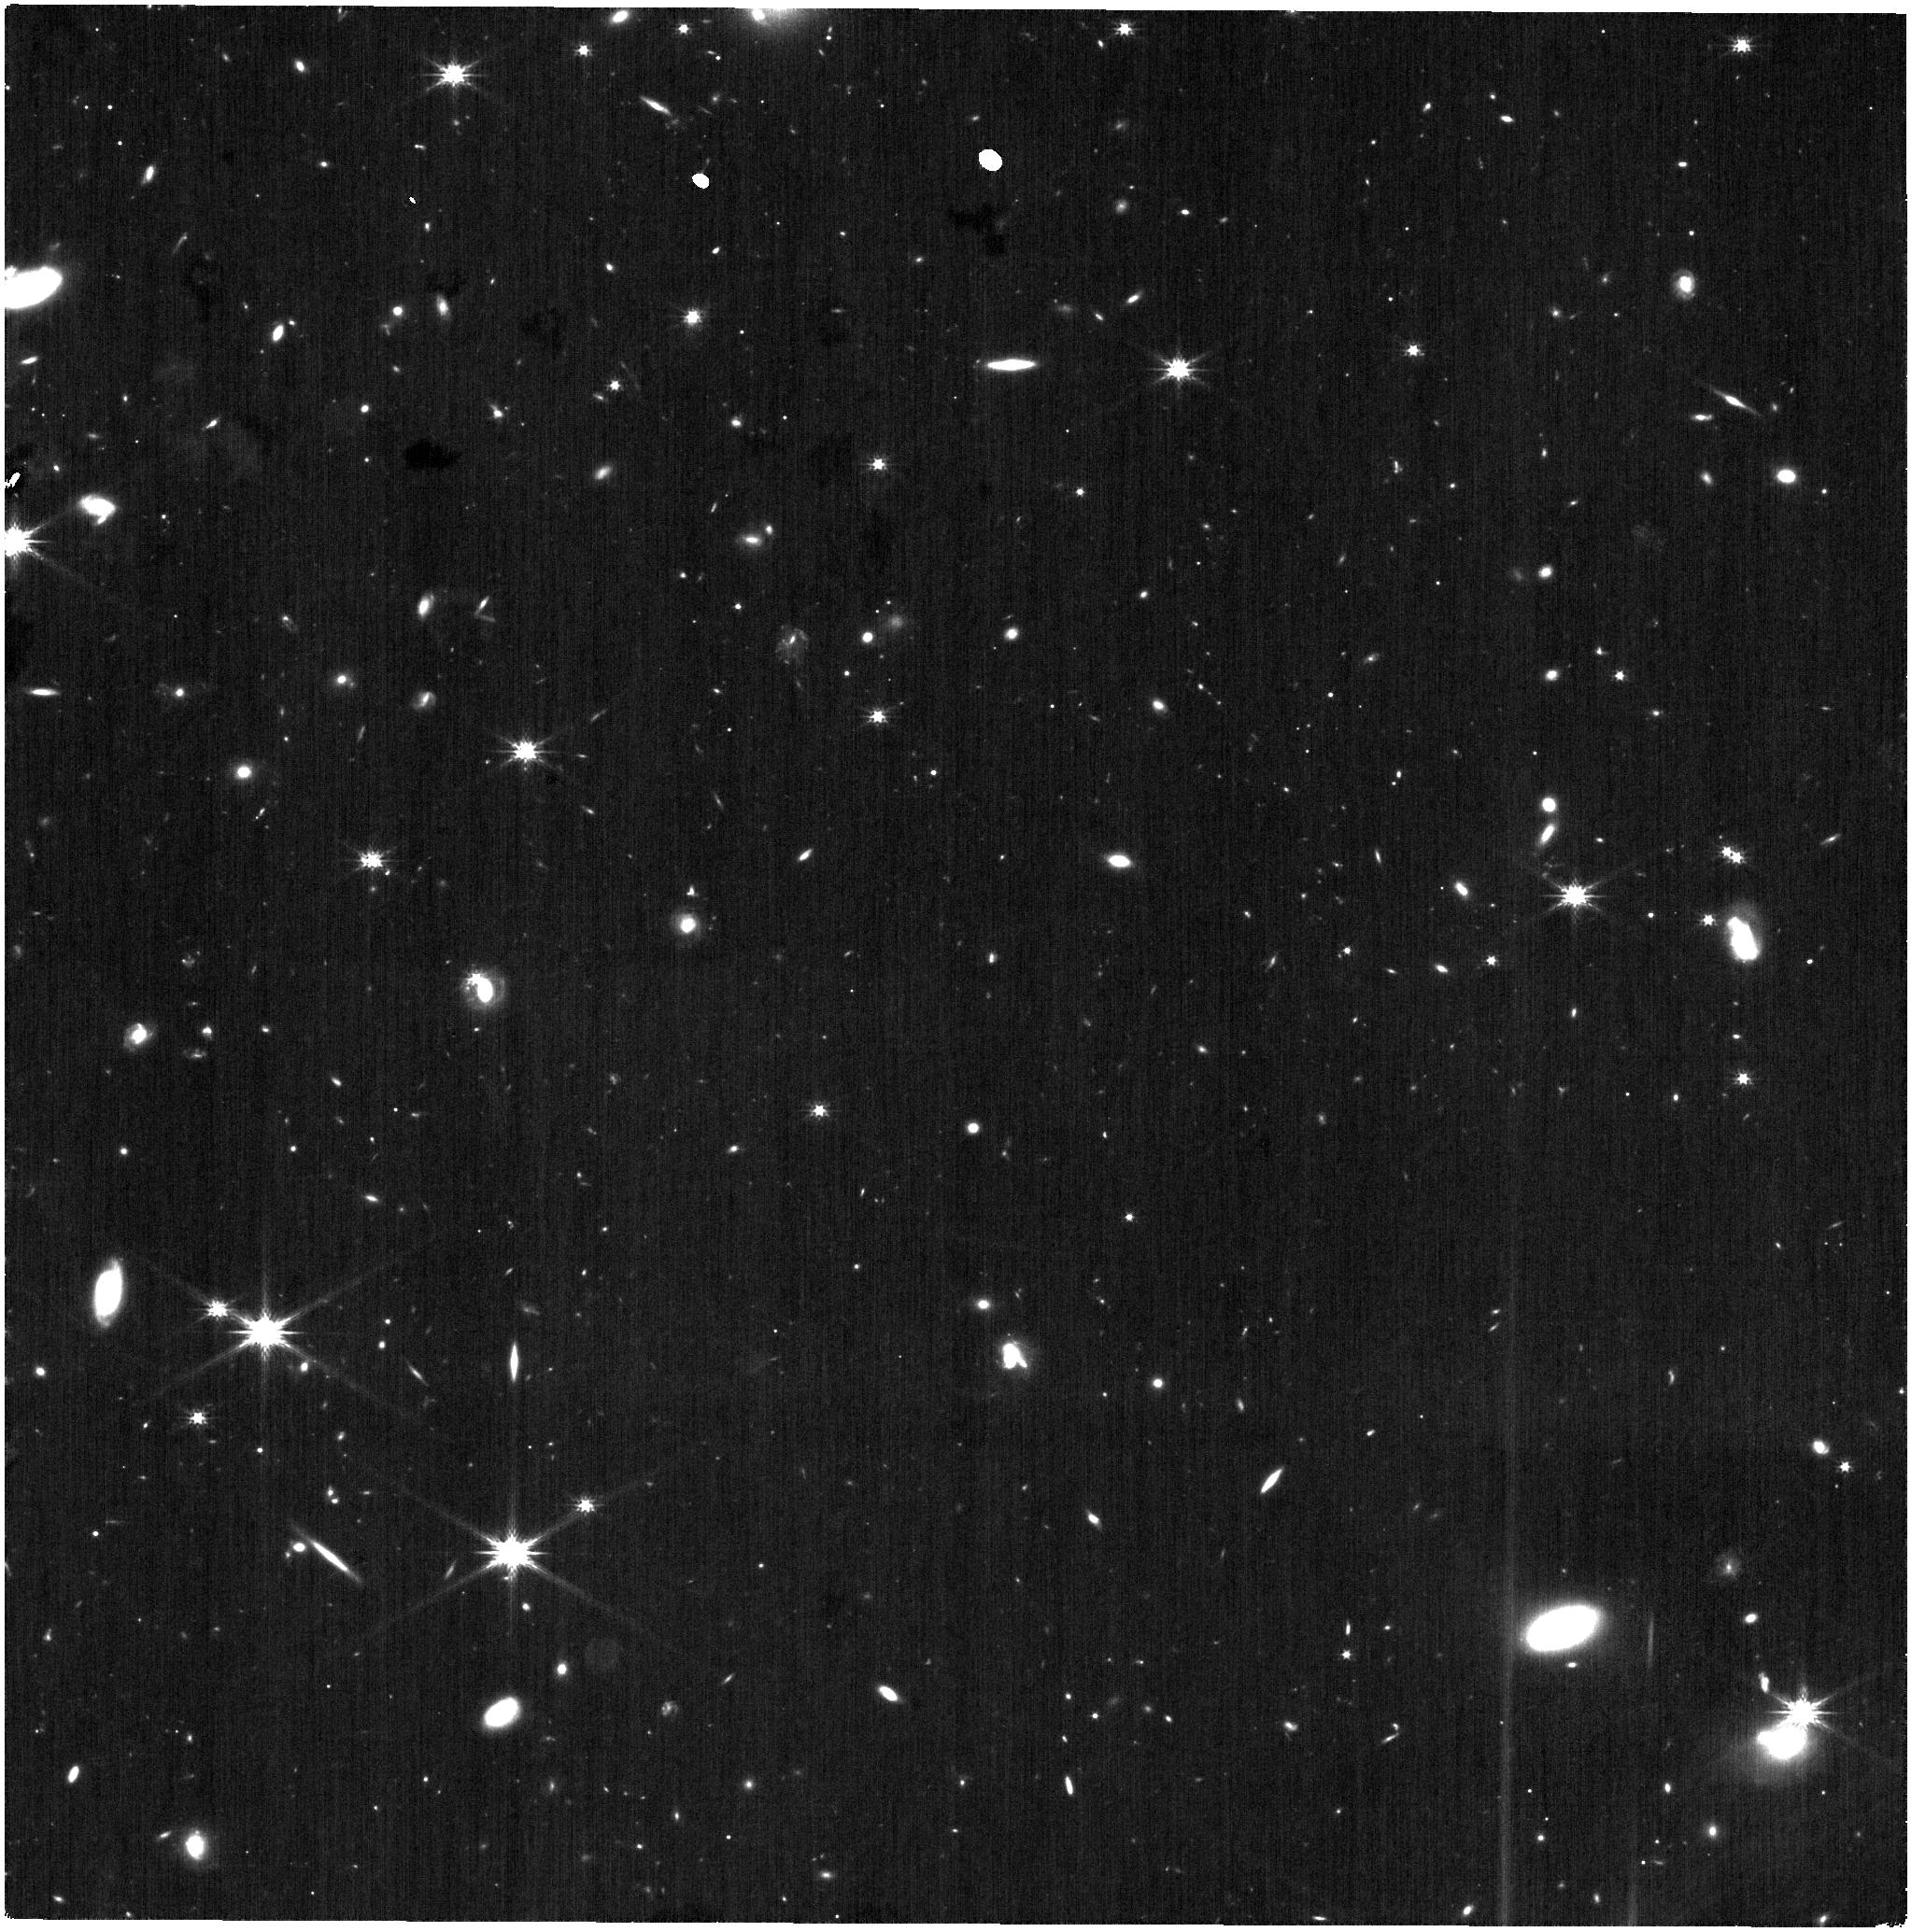
Target: ANDROMEDA-III
Instrument: NIRISS
Filter: CLEAR+F200W
Exposure: 21 min
Observation ID: jw01305-o052_t002_niriss_clear-f200w

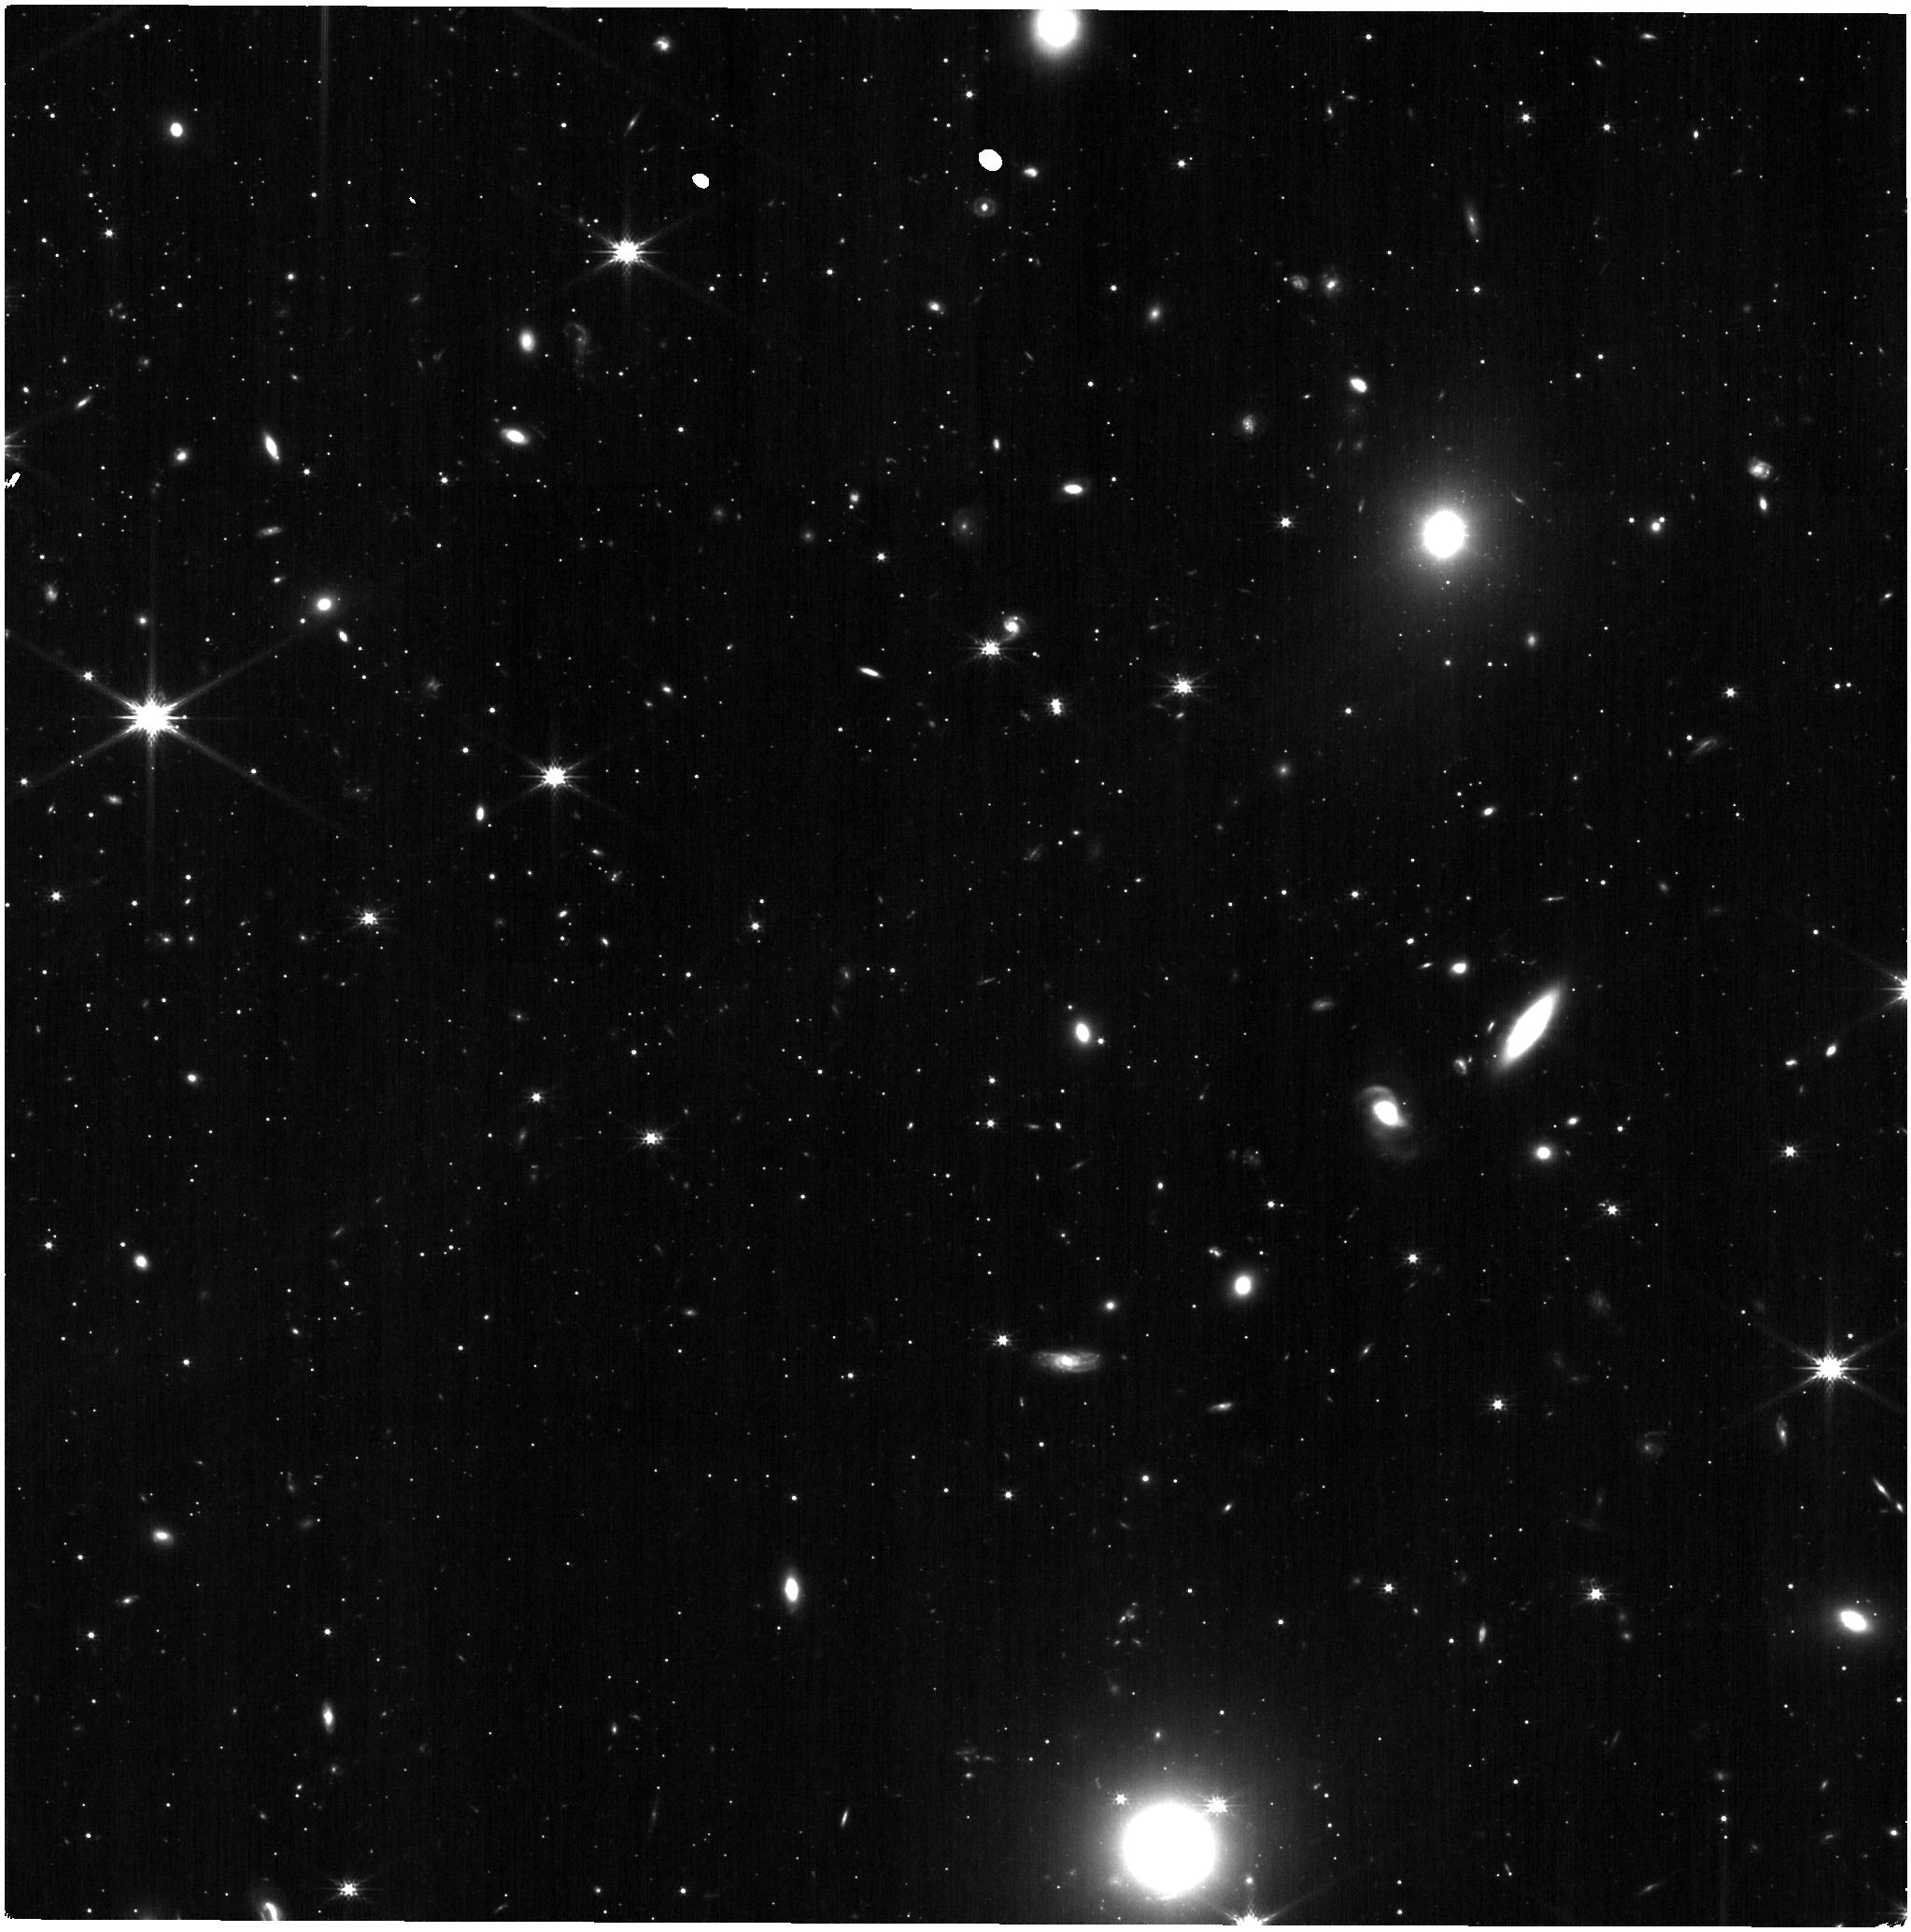
Target: ANDROMEDA-I
Instrument: NIRISS
Filter: CLEAR+F200W
Exposure: 21 min
Observation ID: jw01305-o001_t001_niriss_clear-f200w

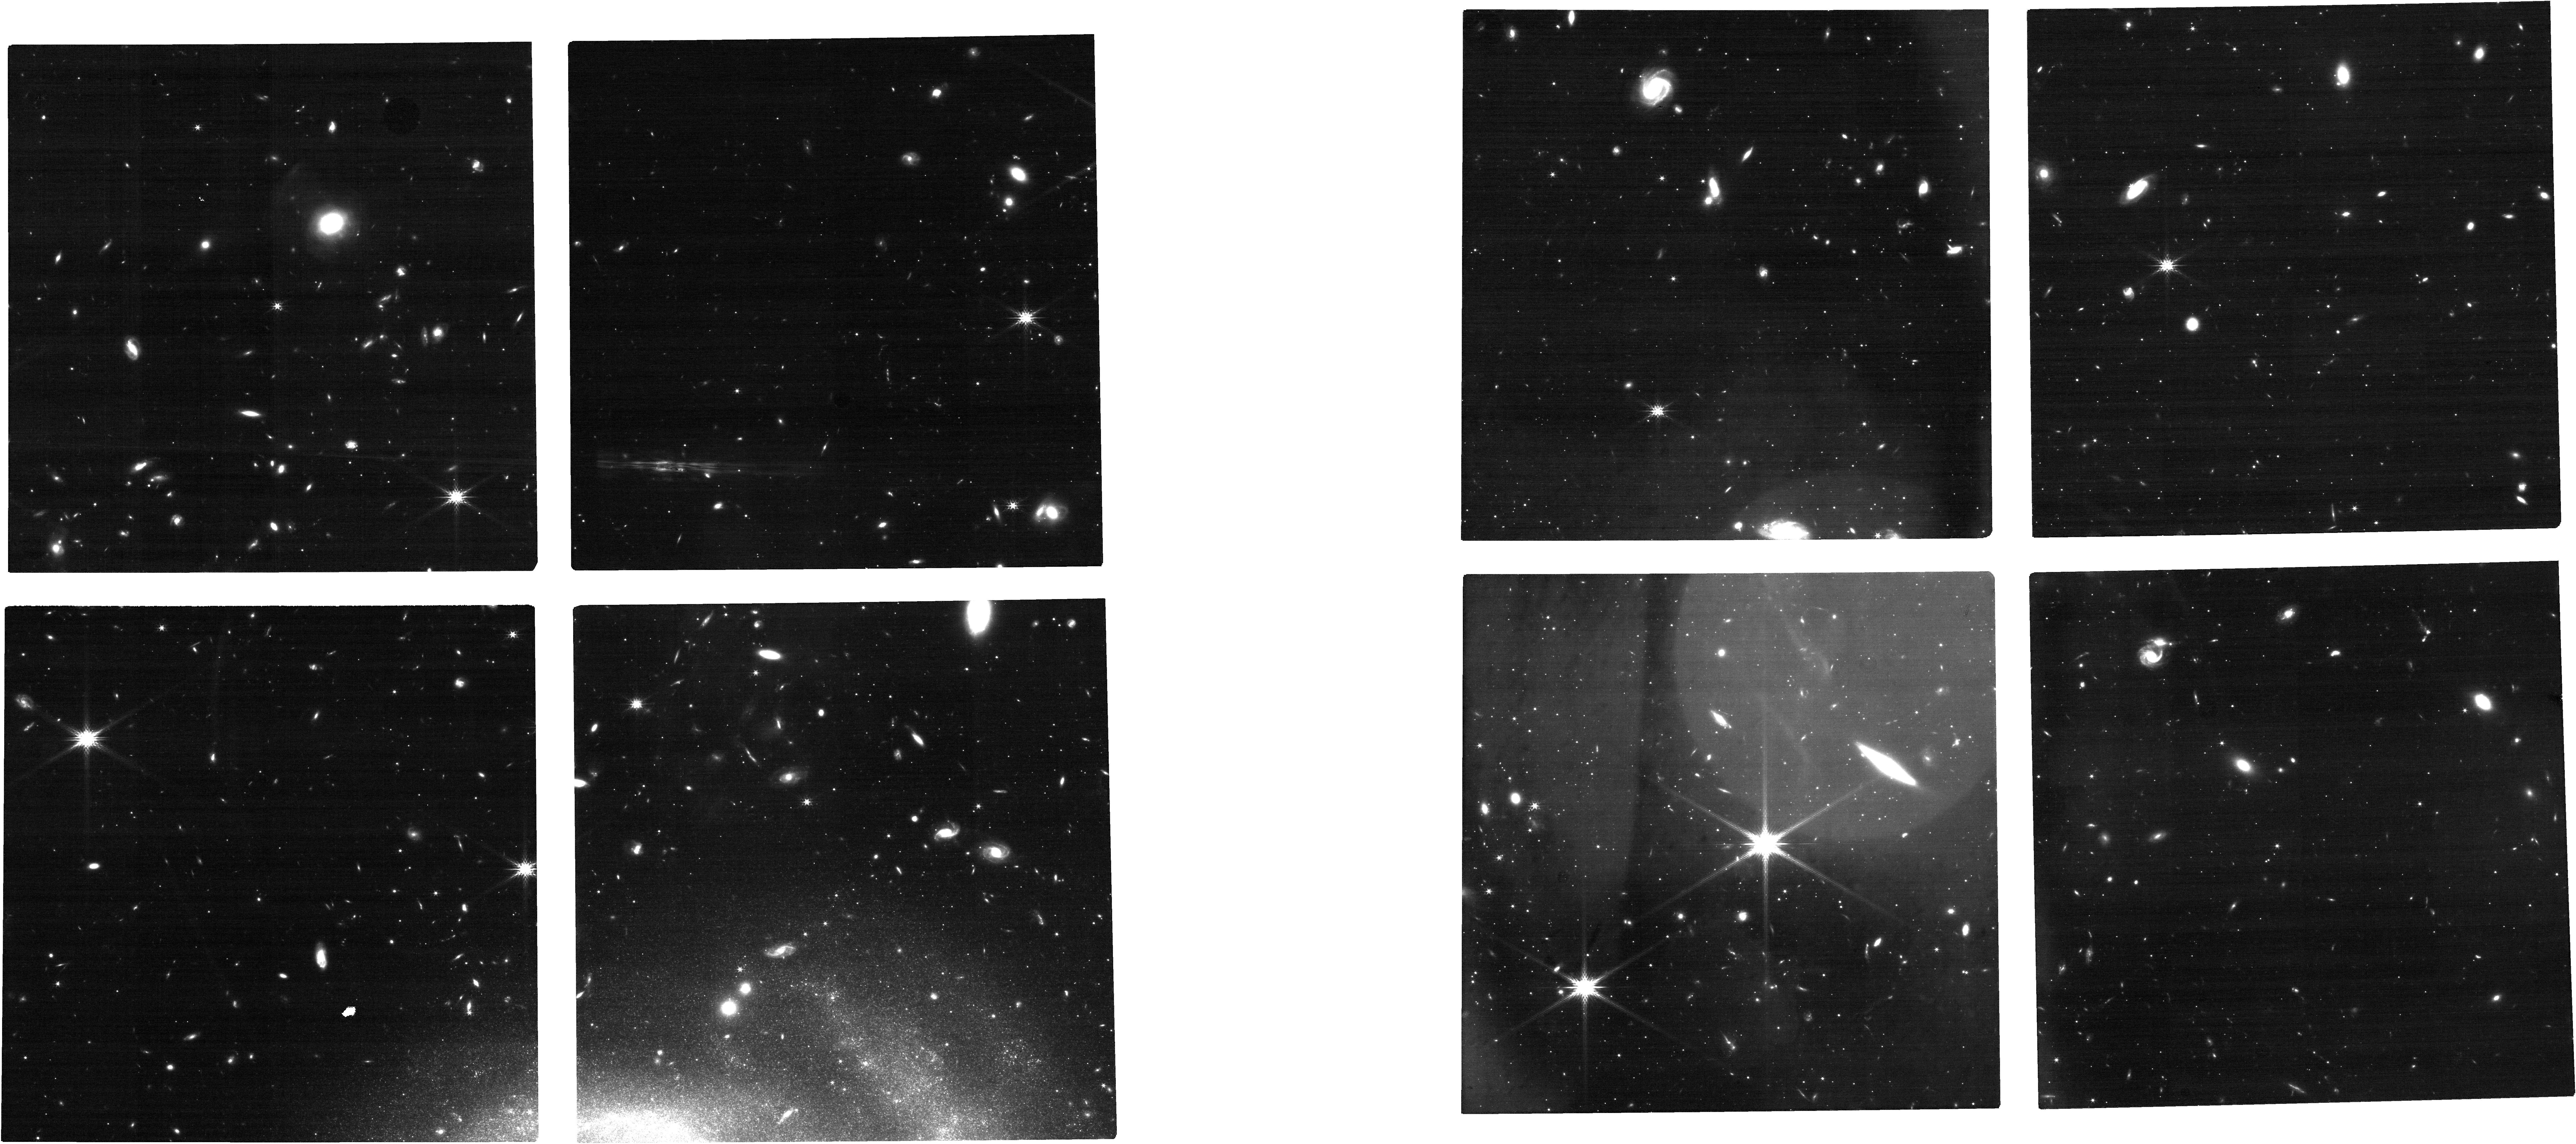
Target: ANDROMEDA-XIV
Instrument: NIRCAM
Filter: F200W
Exposure: 26 min
Observation ID: jw01305-o003_t003_nircam_clear-f200w

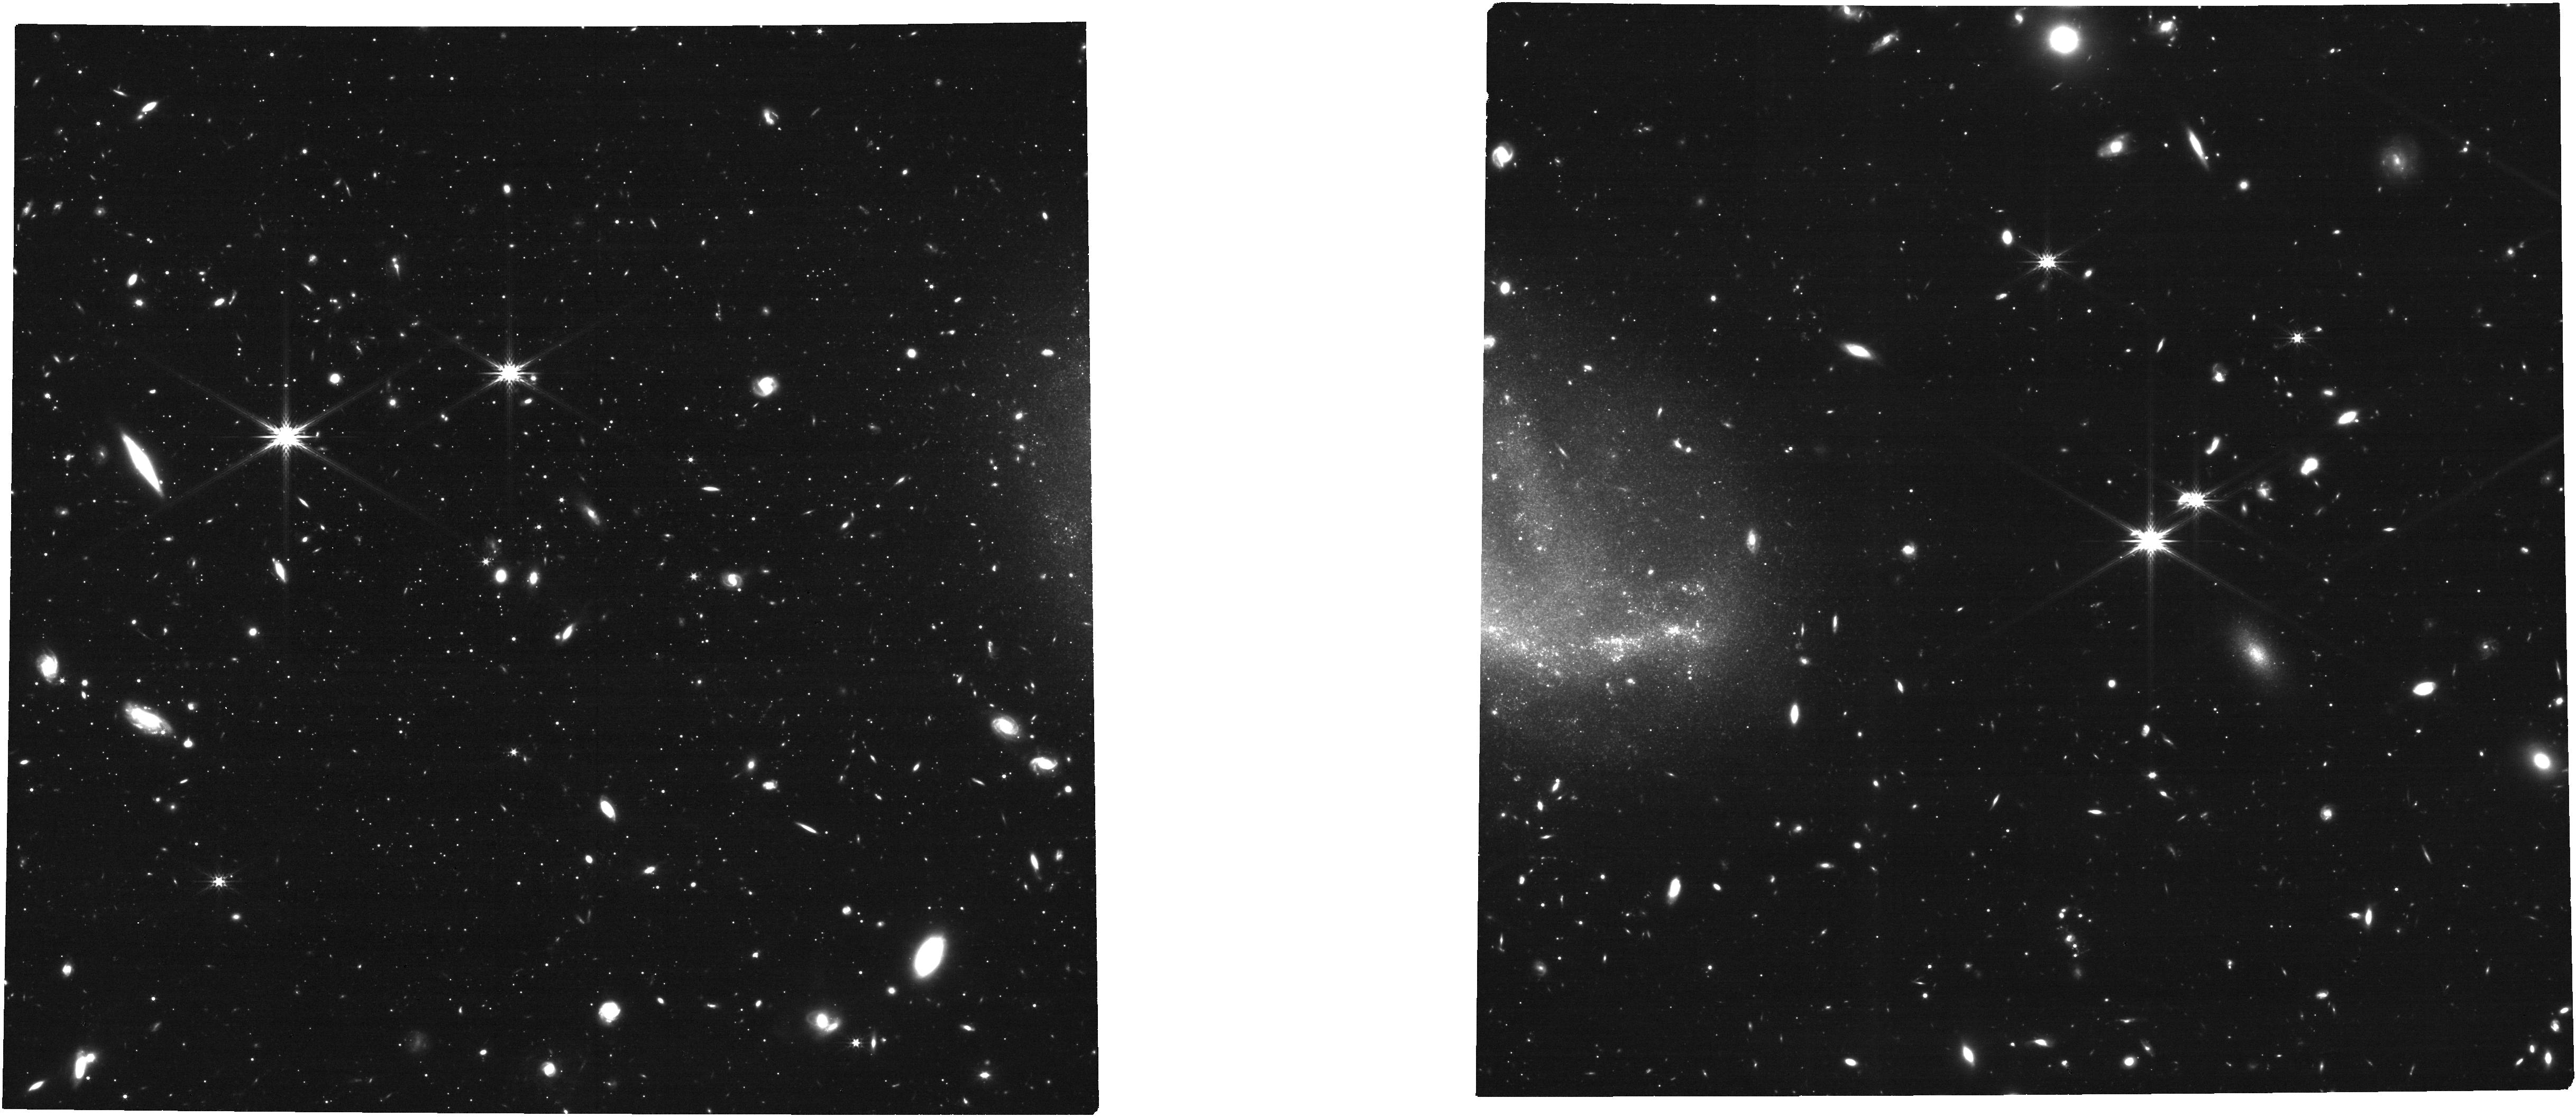
Target: ANDROMEDA-XIV-UPDATED
Instrument: NIRCAM
Filter: F277W
Exposure: 26 min
Observation ID: jw01305-o053_t005_nircam_clear-f277w

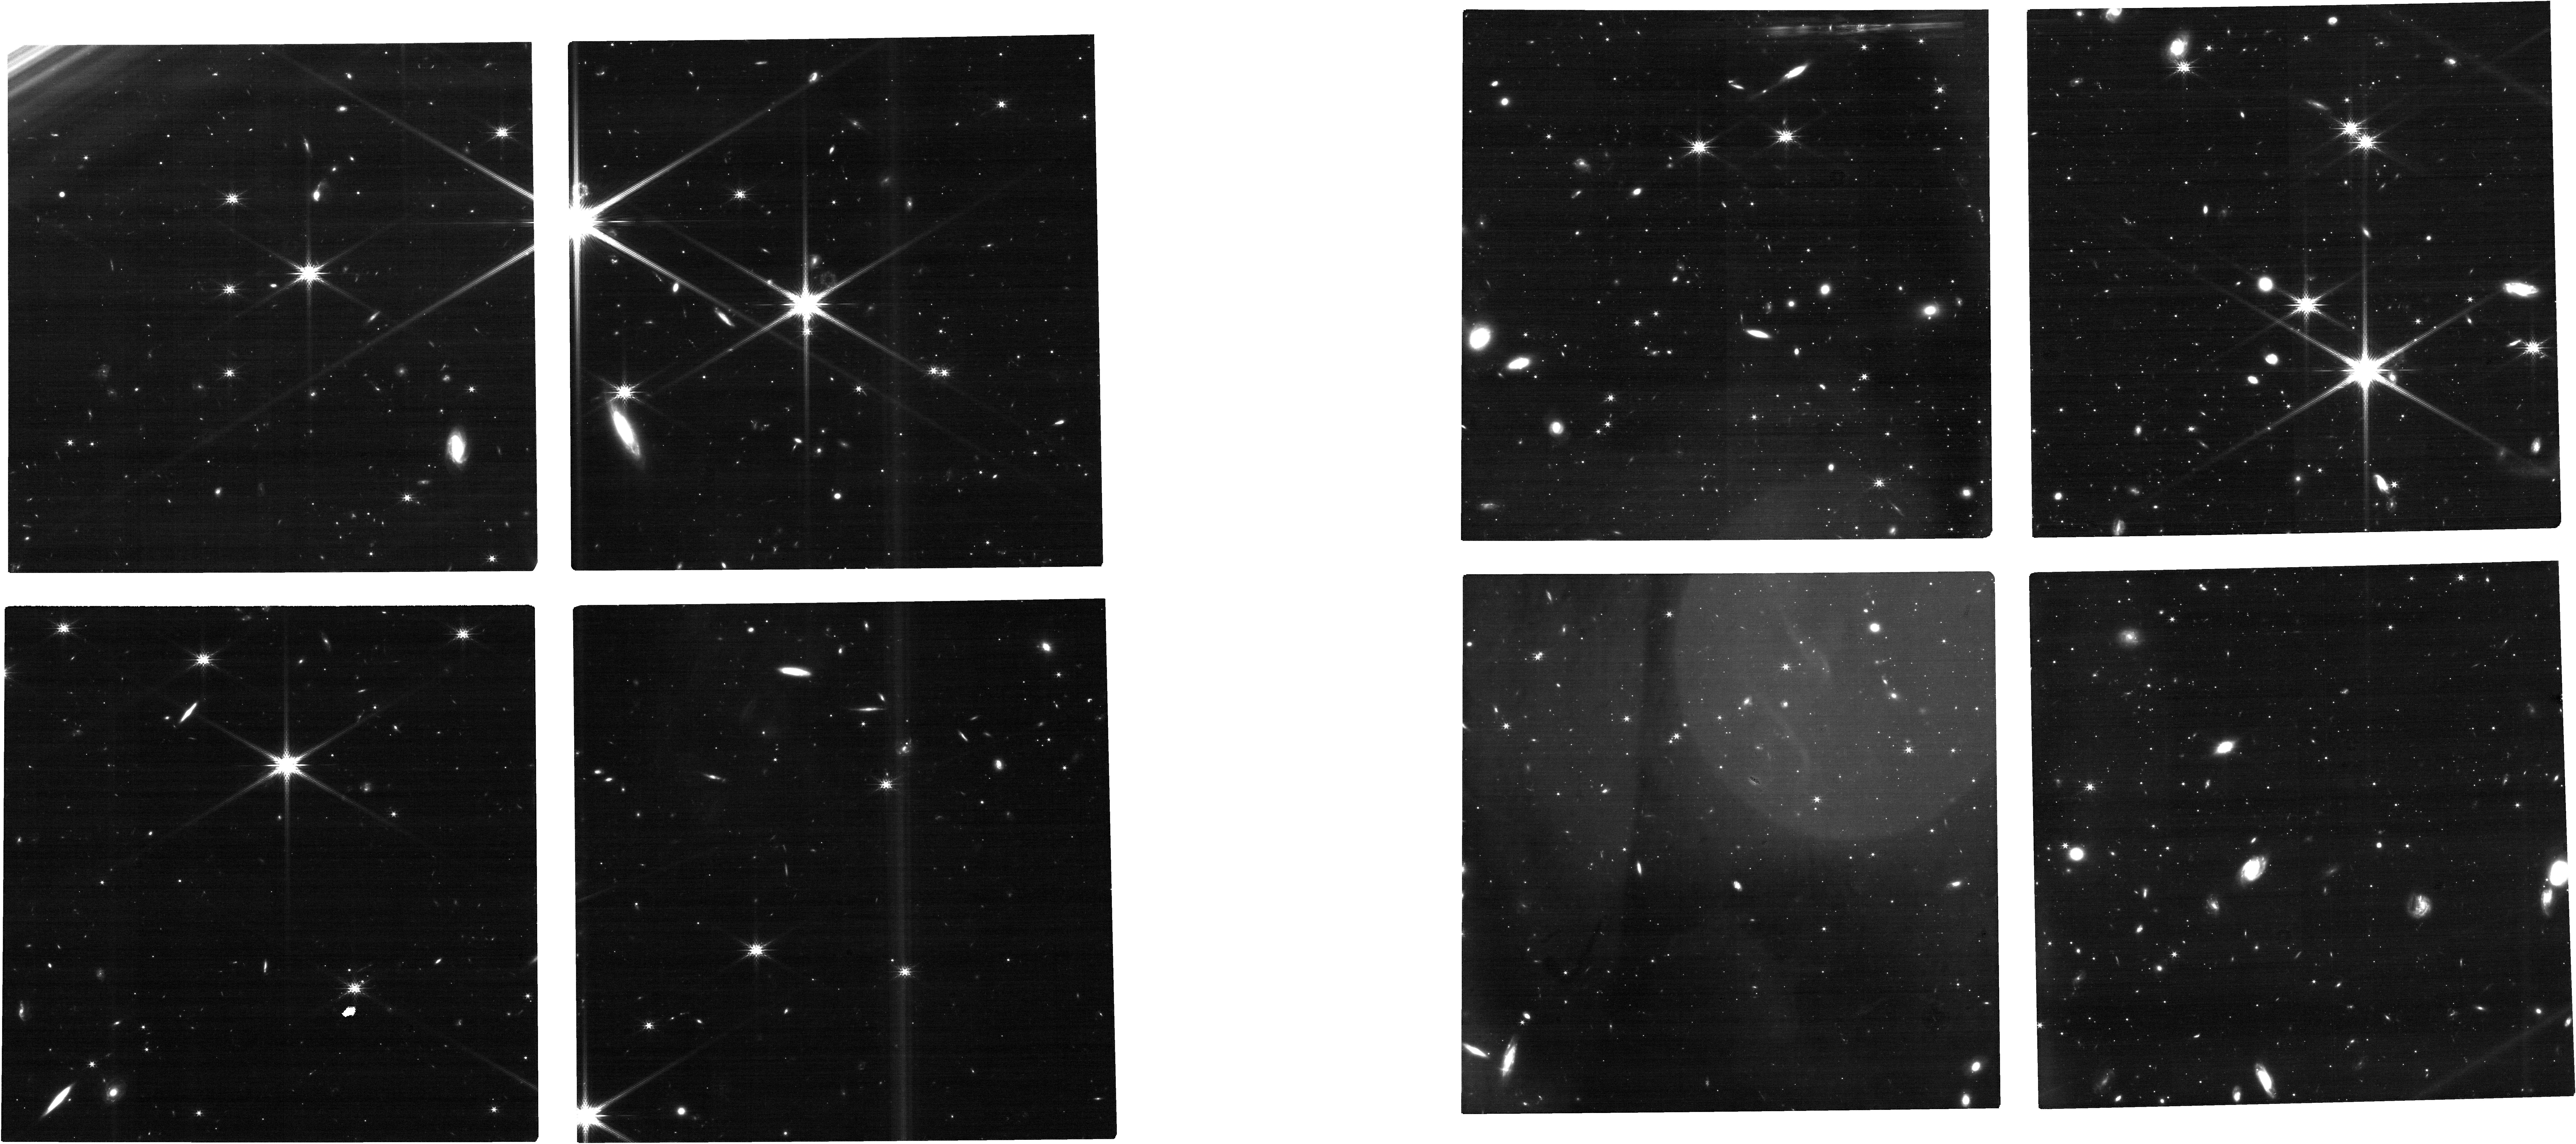
Target: ANDROMEDA-XVII
Instrument: NIRCAM
Filter: F200W
Exposure: 26 min
Observation ID: jw01305-o004_t004_nircam_clear-f200w

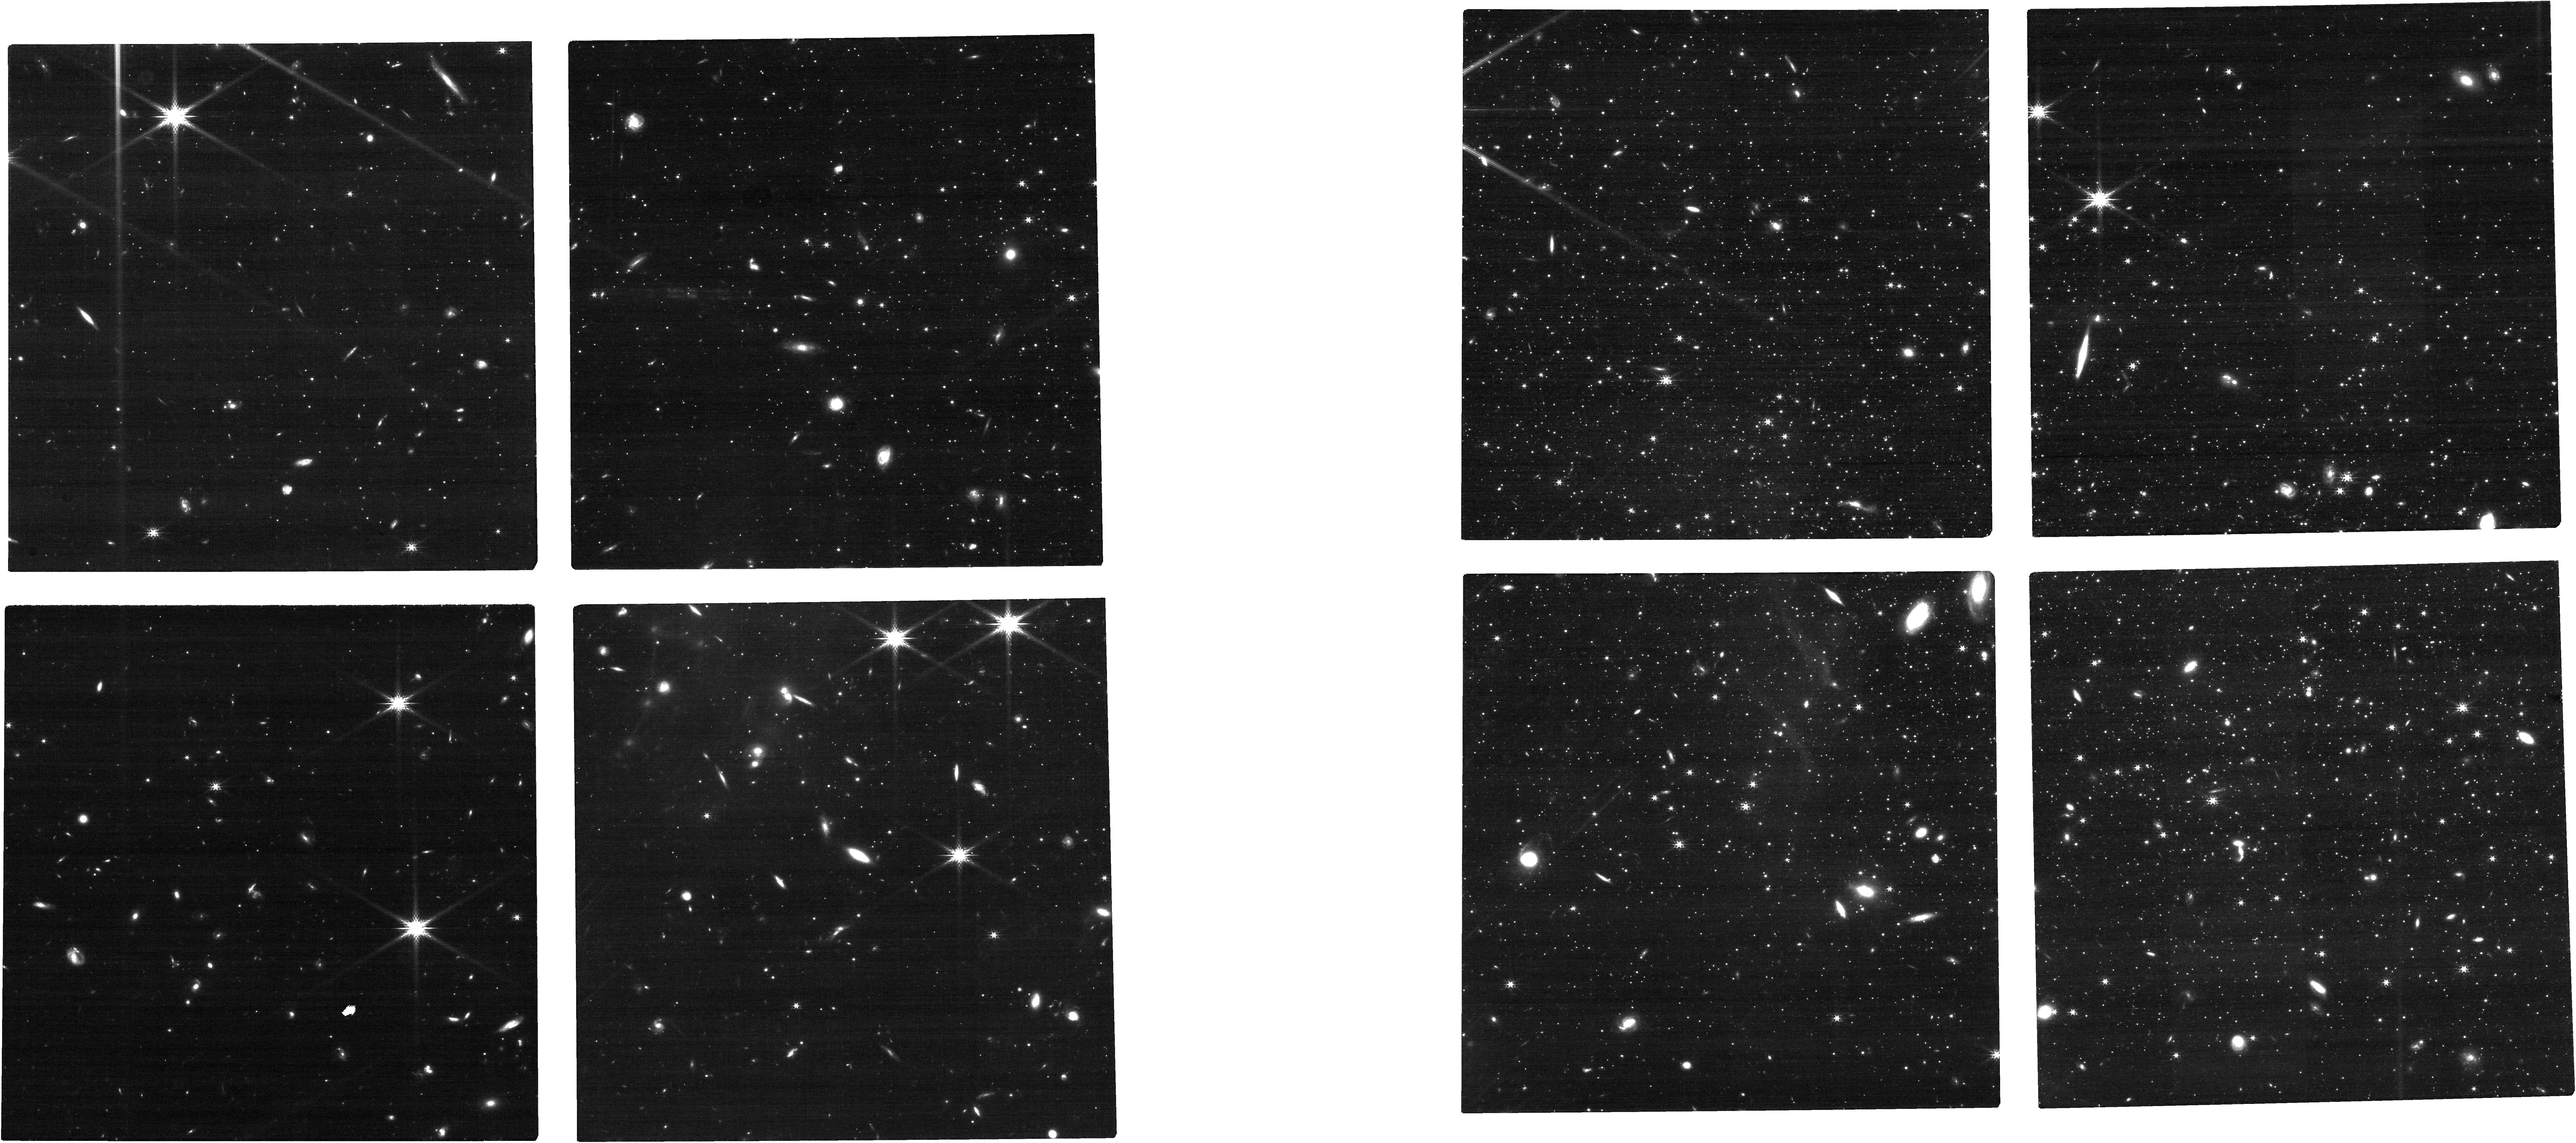
Target: ANDROMEDA-III
Instrument: NIRCAM
Filter: F200W
Exposure: 26 min
Observation ID: jw01305-o052_t002_nircam_clear-f200w

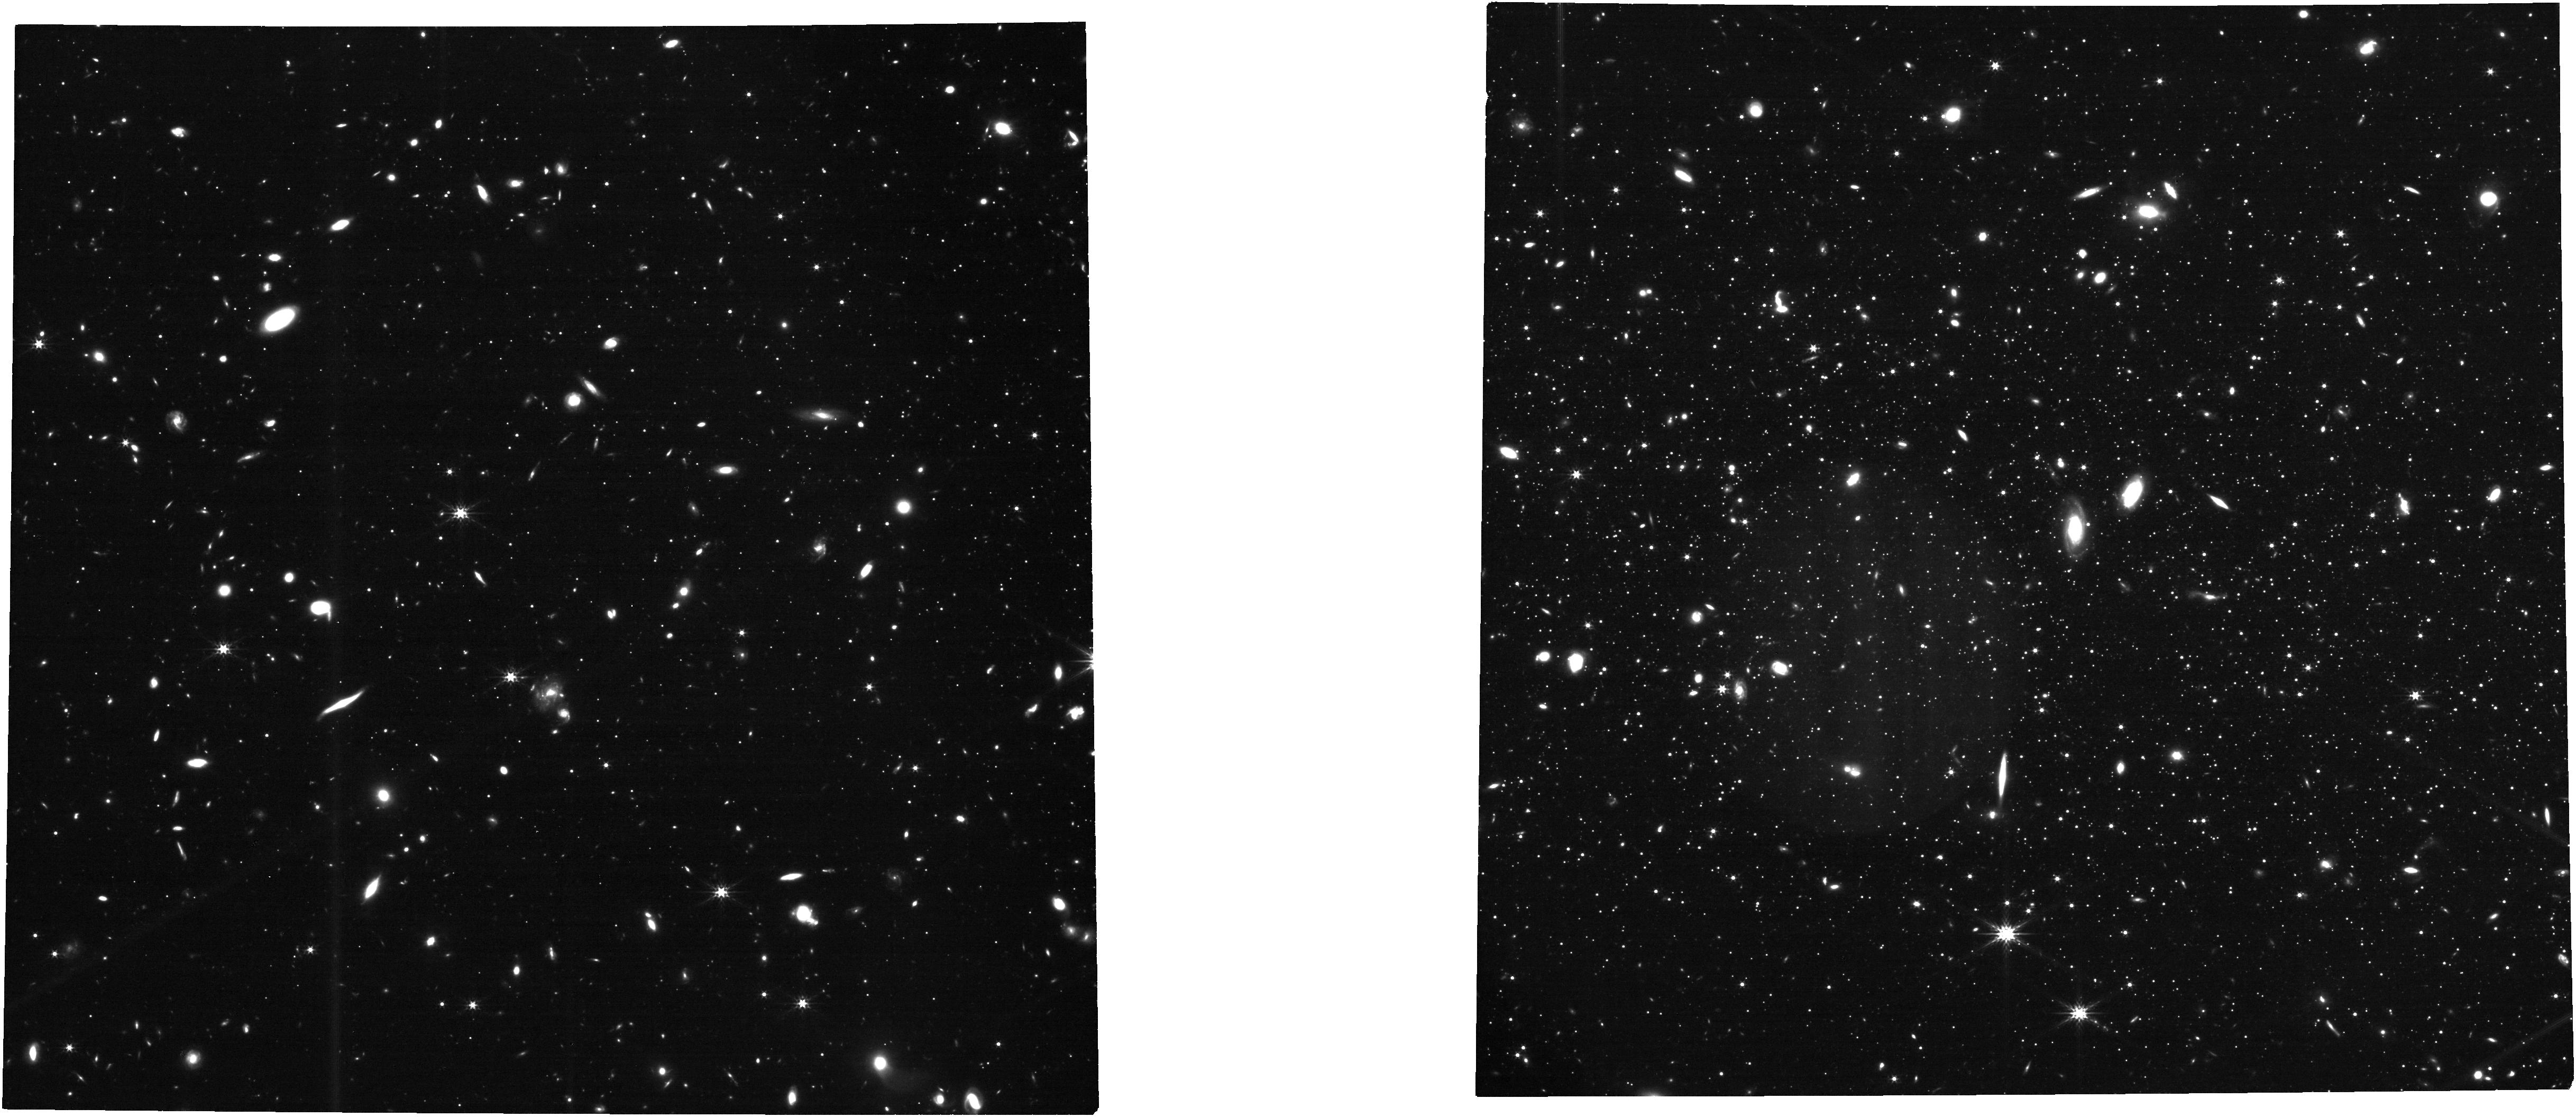
Target: ANDROMEDA-III
Instrument: NIRCAM
Filter: F277W
Exposure: 26 min
Observation ID: jw01305-o002_t002_nircam_clear-f277w

Dynamics of the Andromeda Galaxy Satellite System (PI: van der Marel, Roeland P.)

We will observe four dwarf spheroidal companions of the Andromeda Galaxy M31, to determine their bulk PMs. The targets, And I, III, XIV, and XVII, are believed to be members of a satellite plane. Their PMs will resolve whether this plane is a physical structure, which would have important cosmological implications, or merely a chance superposition. PMs will be determined either from comparison to existing HST data, or from comparison to similar JWST observations to be obtained in GTO Cycles 2 and 3, or to be requested in future JWST GO cycles.